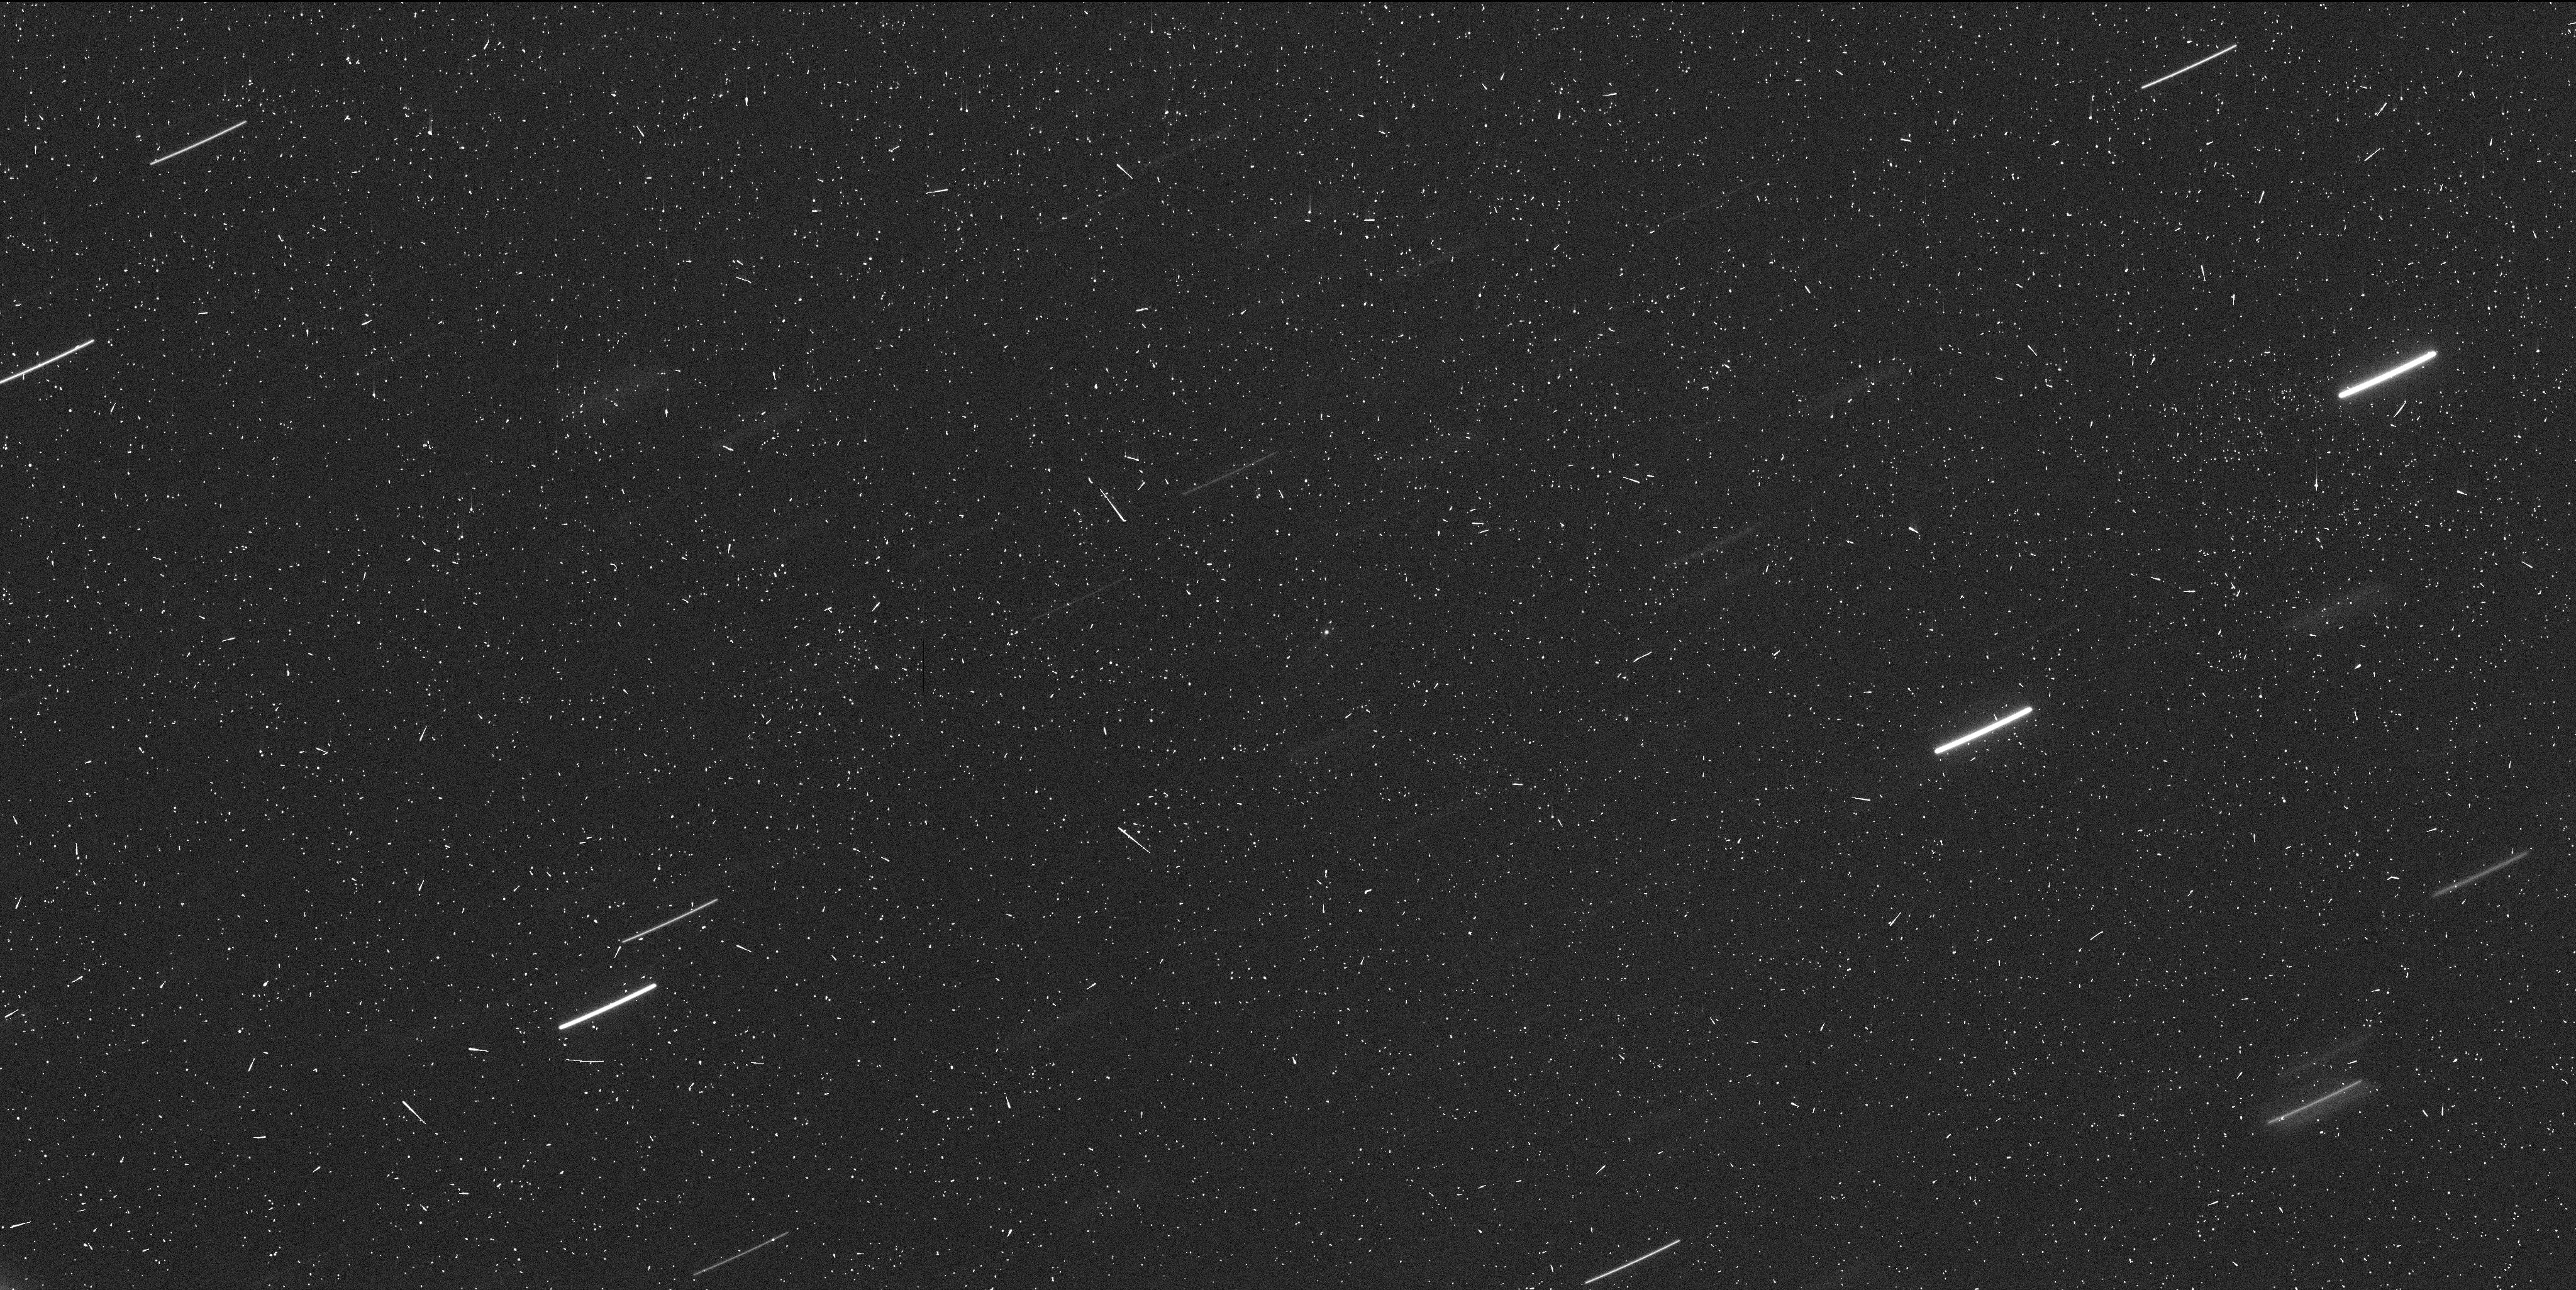
Target: 2014S4-GIBBS. Instrument: WFC3/UVIS. Filter: F350LP. Exposure: 7 min. Observation ID: ics905r7q

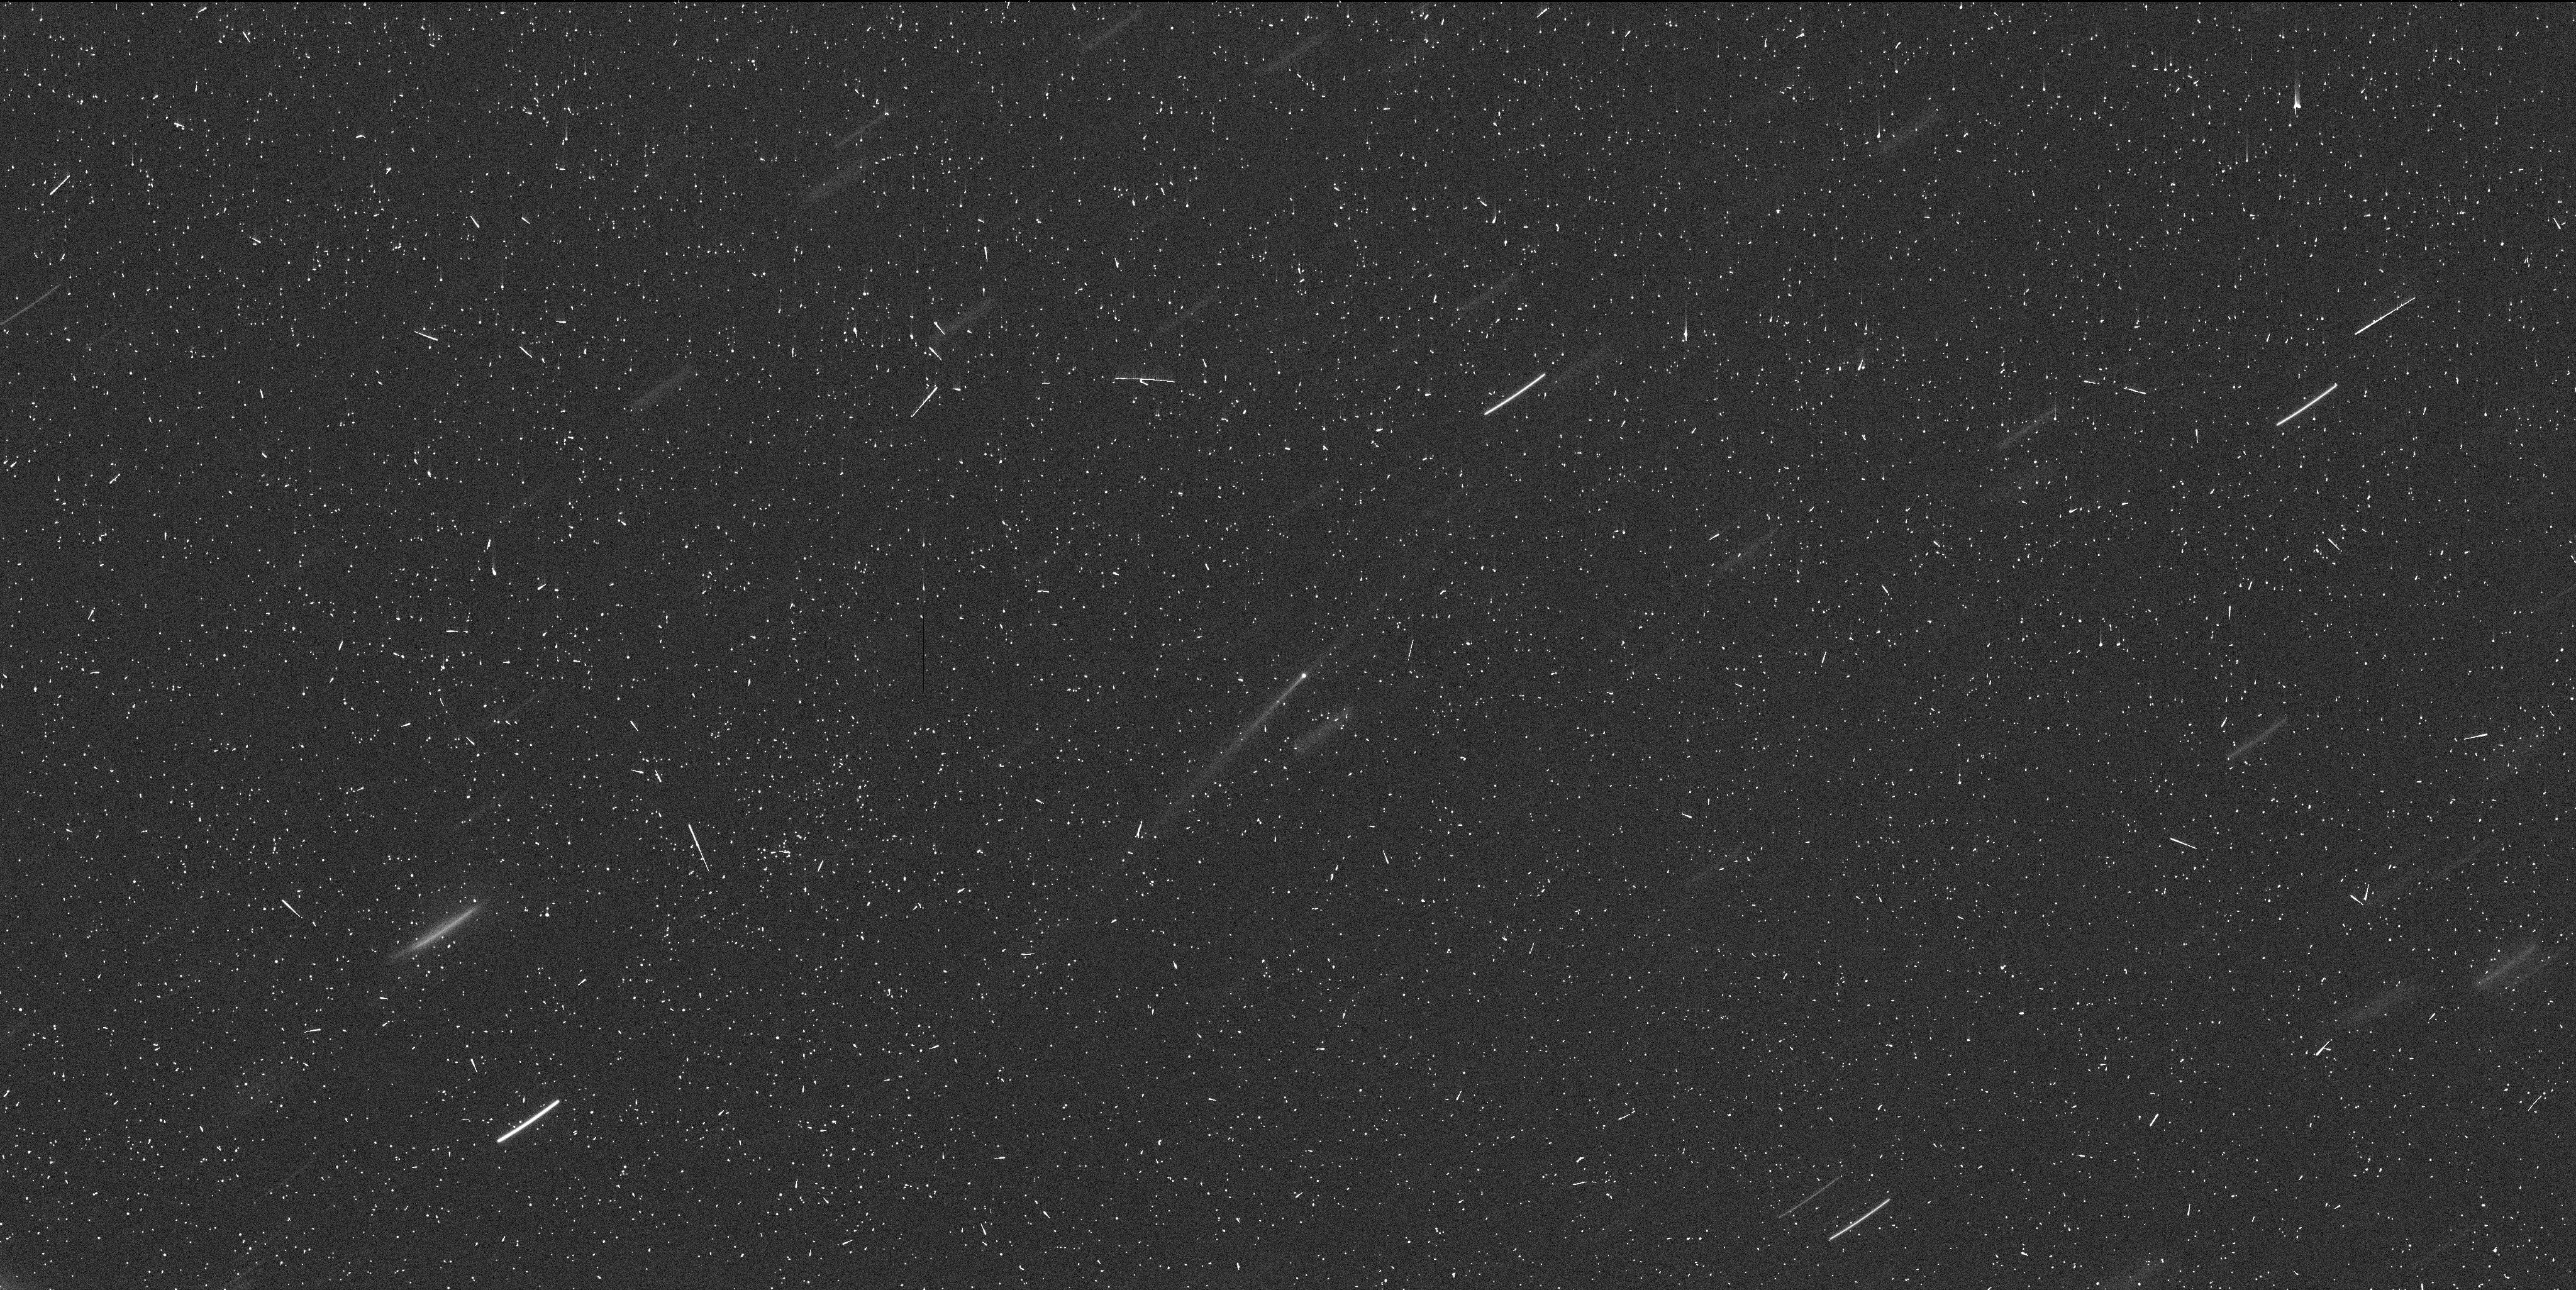
Target: 2014S4-GIBBS. Instrument: WFC3/UVIS. Filter: F350LP. Exposure: 7 min. Observation ID: ics903owq

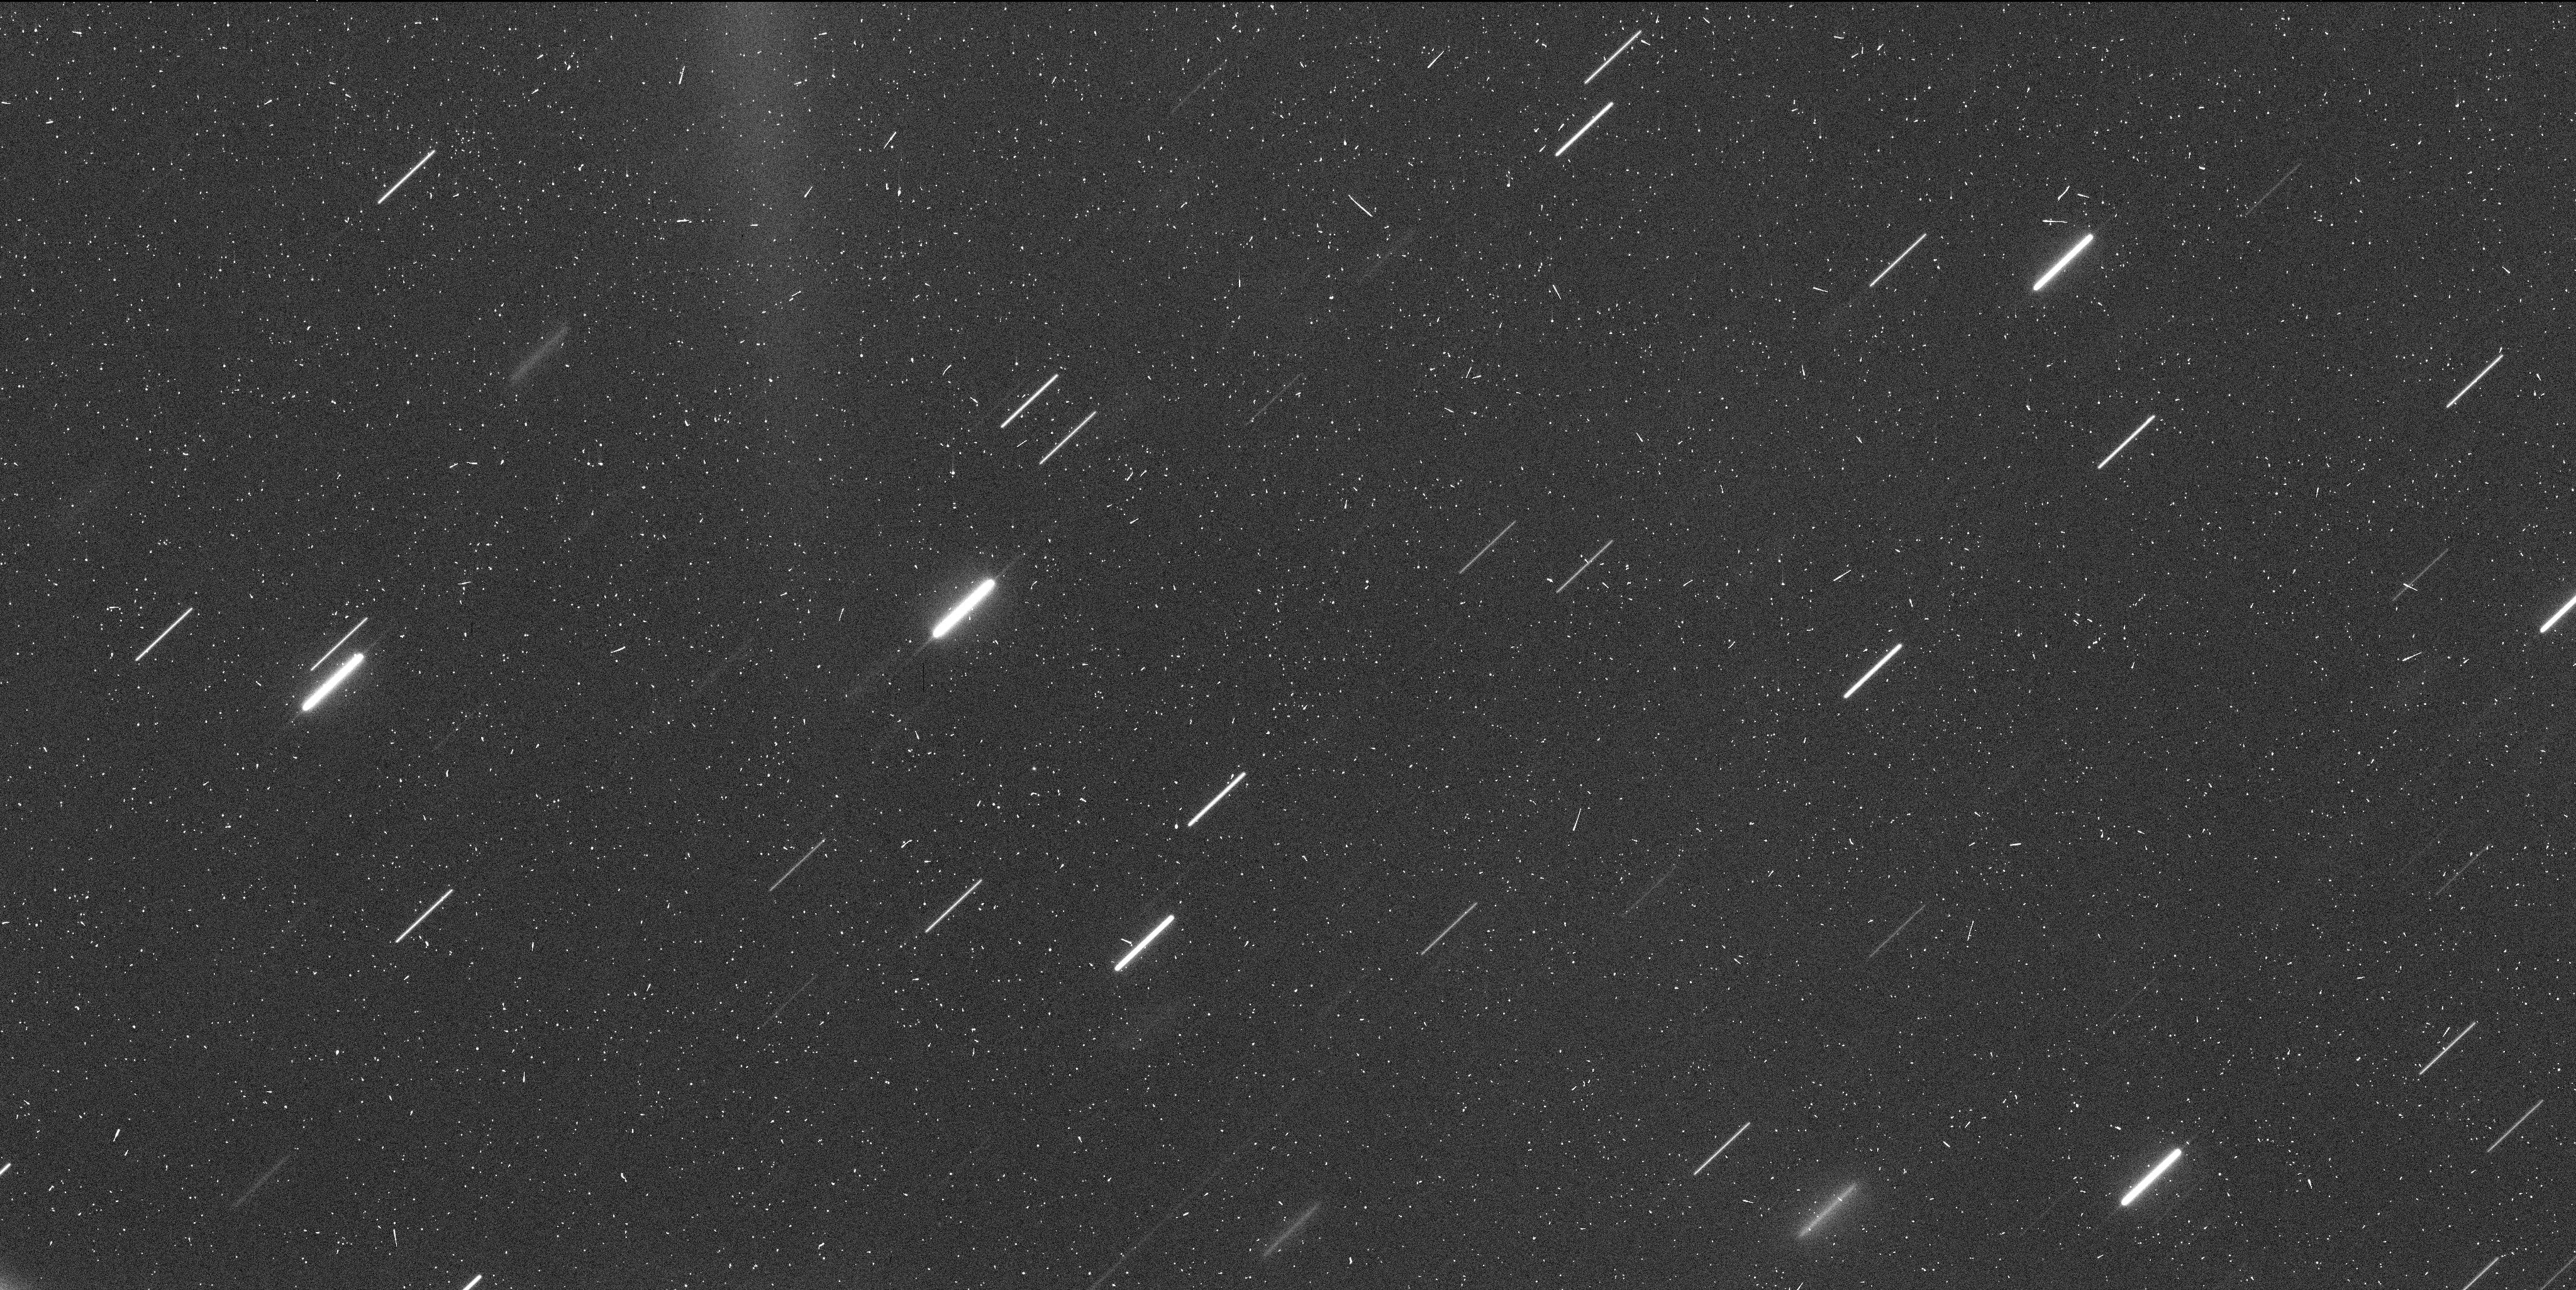
Target: 2014S4-GIBBS. Instrument: WFC3/UVIS. Filter: F350LP. Exposure: 7 min. Observation ID: ics911gjq

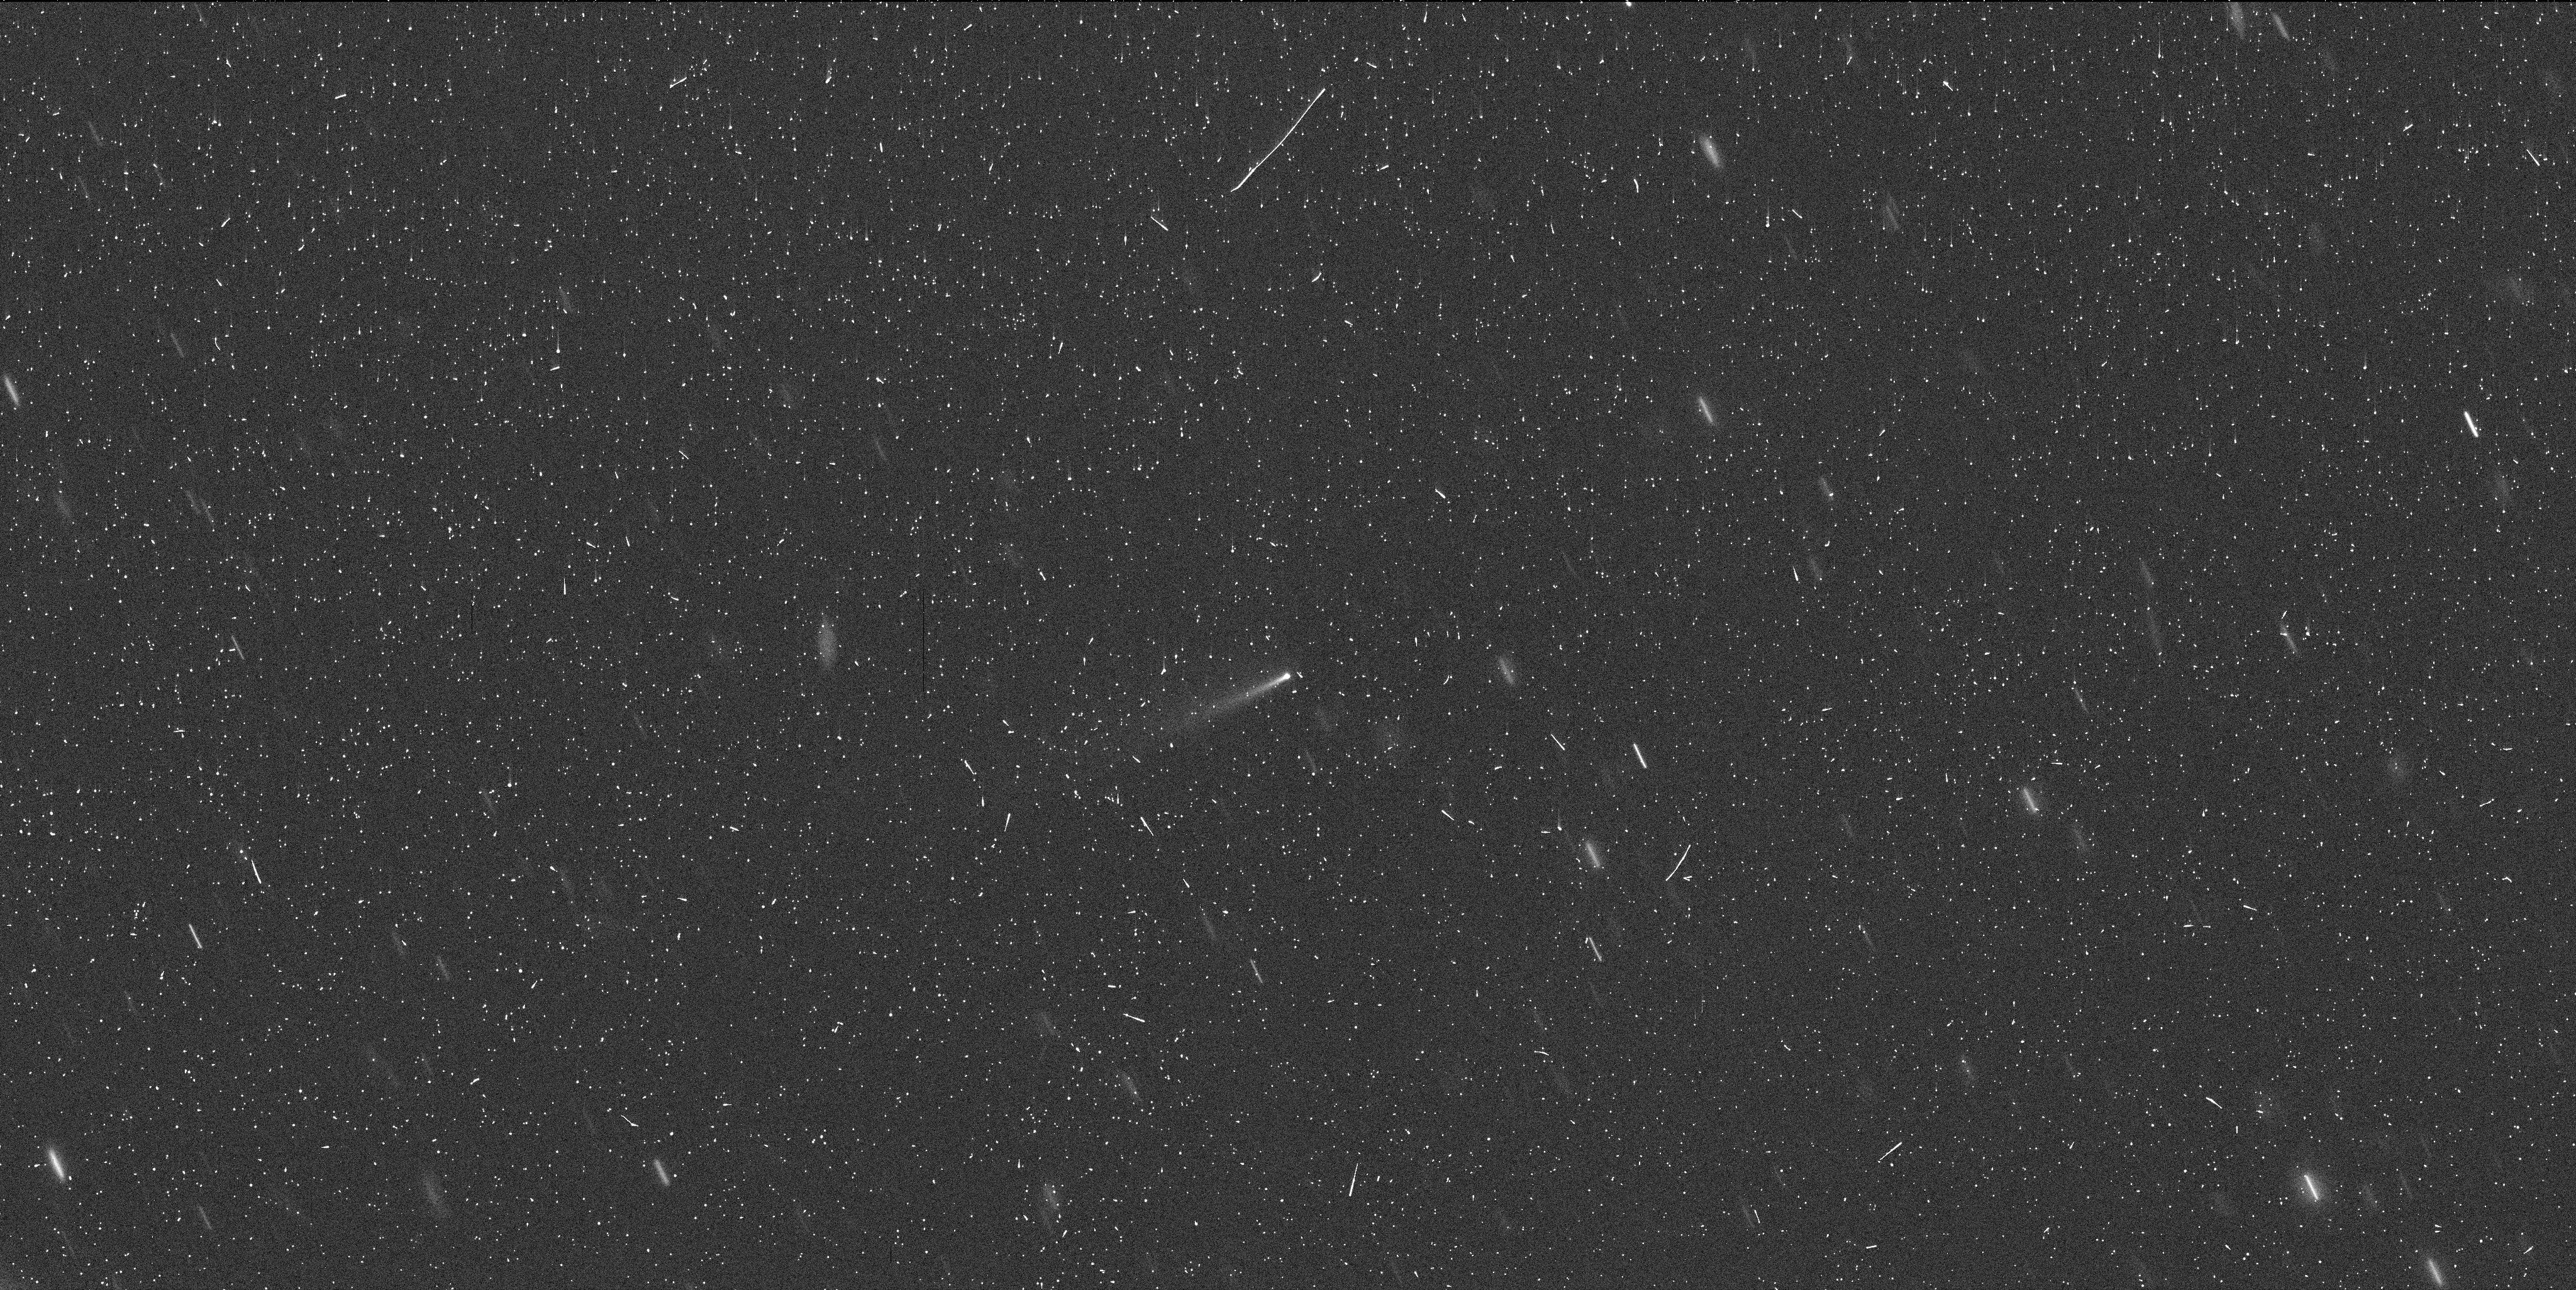
Target: 2014S4-GIBBS. Instrument: WFC3/UVIS. Filter: F350LP. Exposure: 7 min. Observation ID: ics901diq

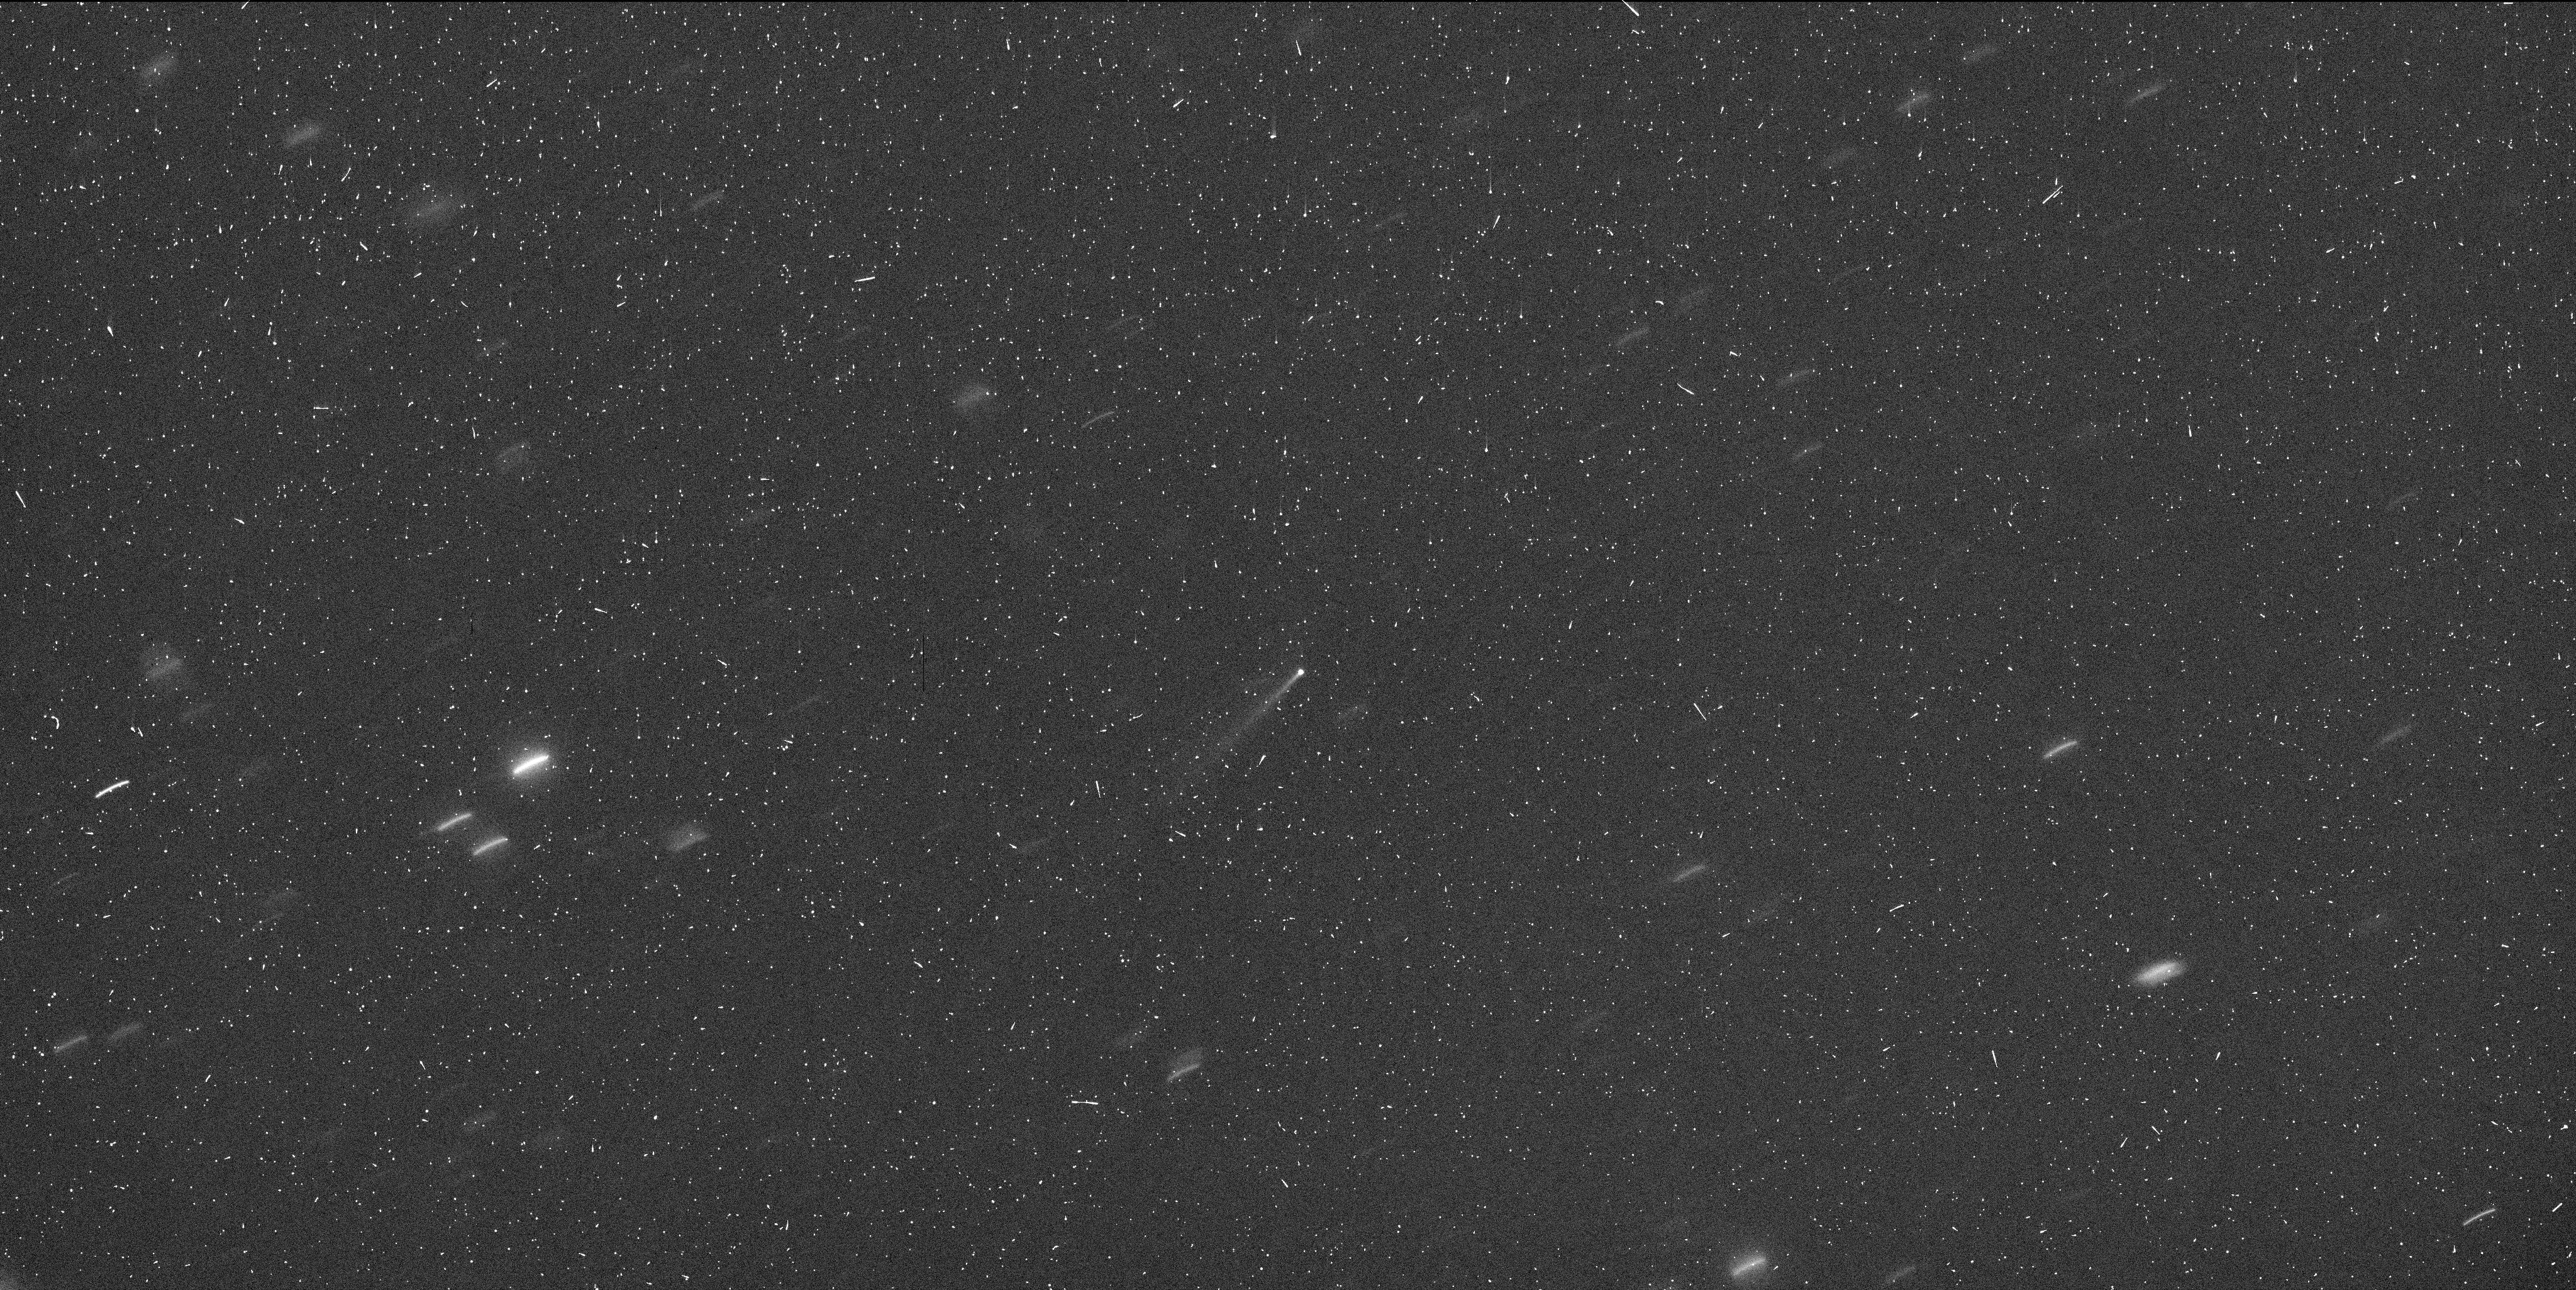
Target: 2014S4-GIBBS. Instrument: WFC3/UVIS. Filter: F350LP. Exposure: 7 min. Observation ID: ics902bpq

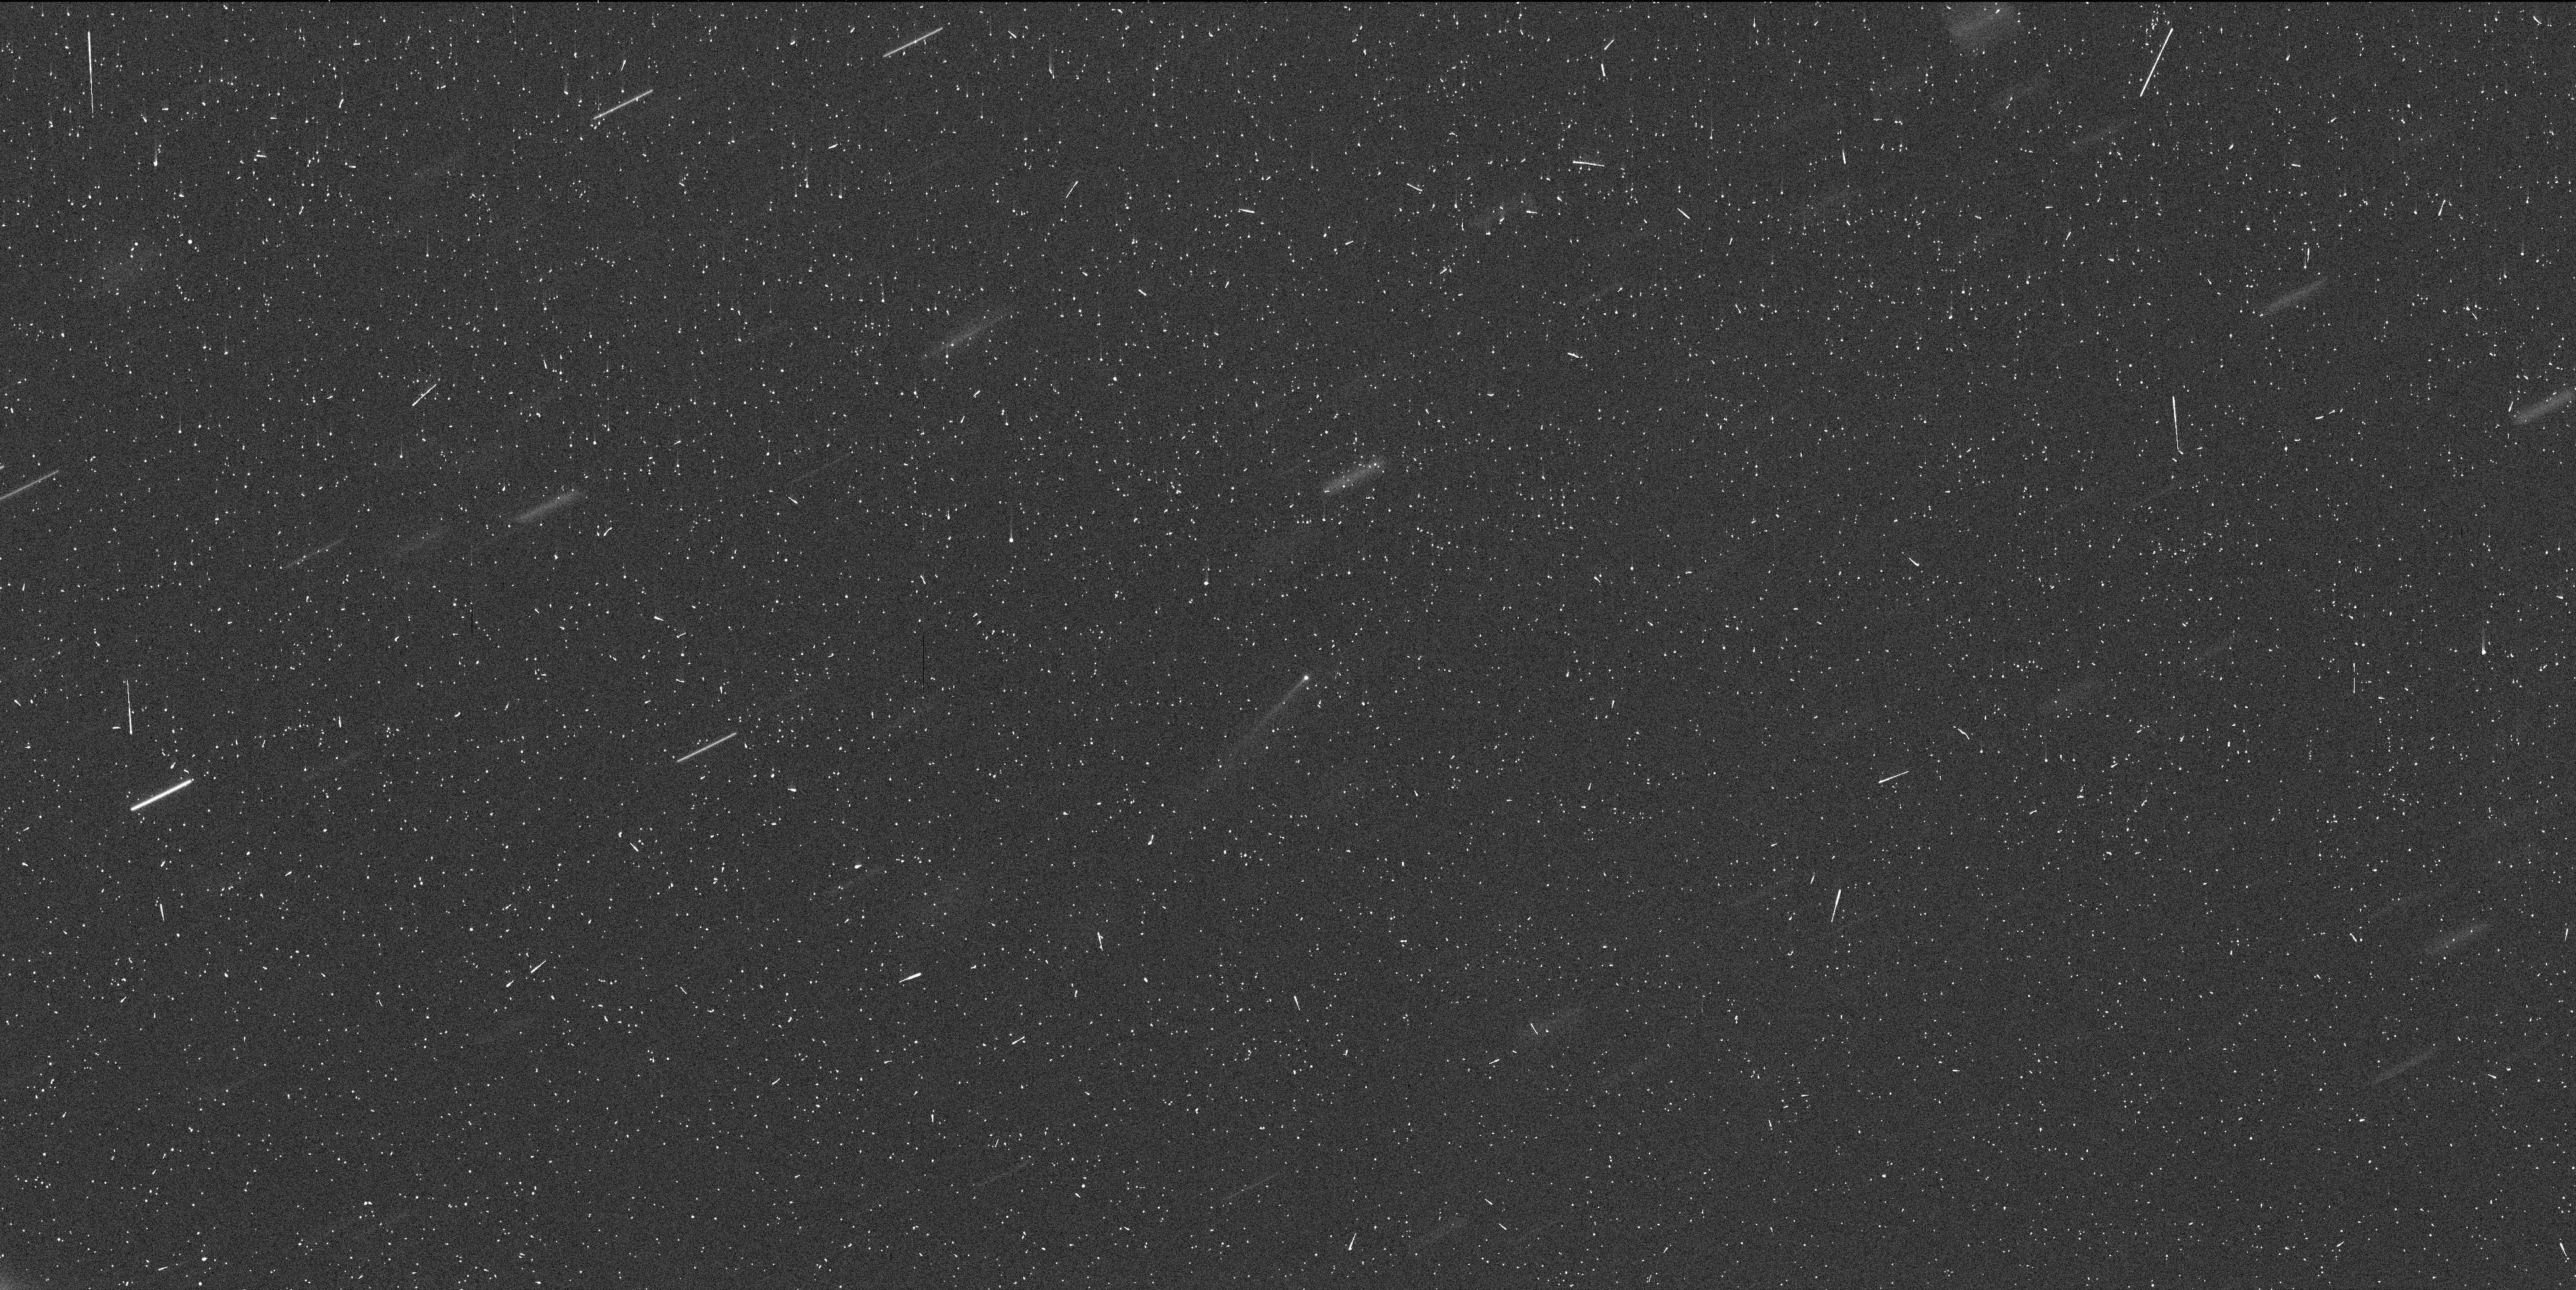
Target: 2014S4-GIBBS. Instrument: WFC3/UVIS. Filter: F350LP. Exposure: 7 min. Observation ID: ics904r8q

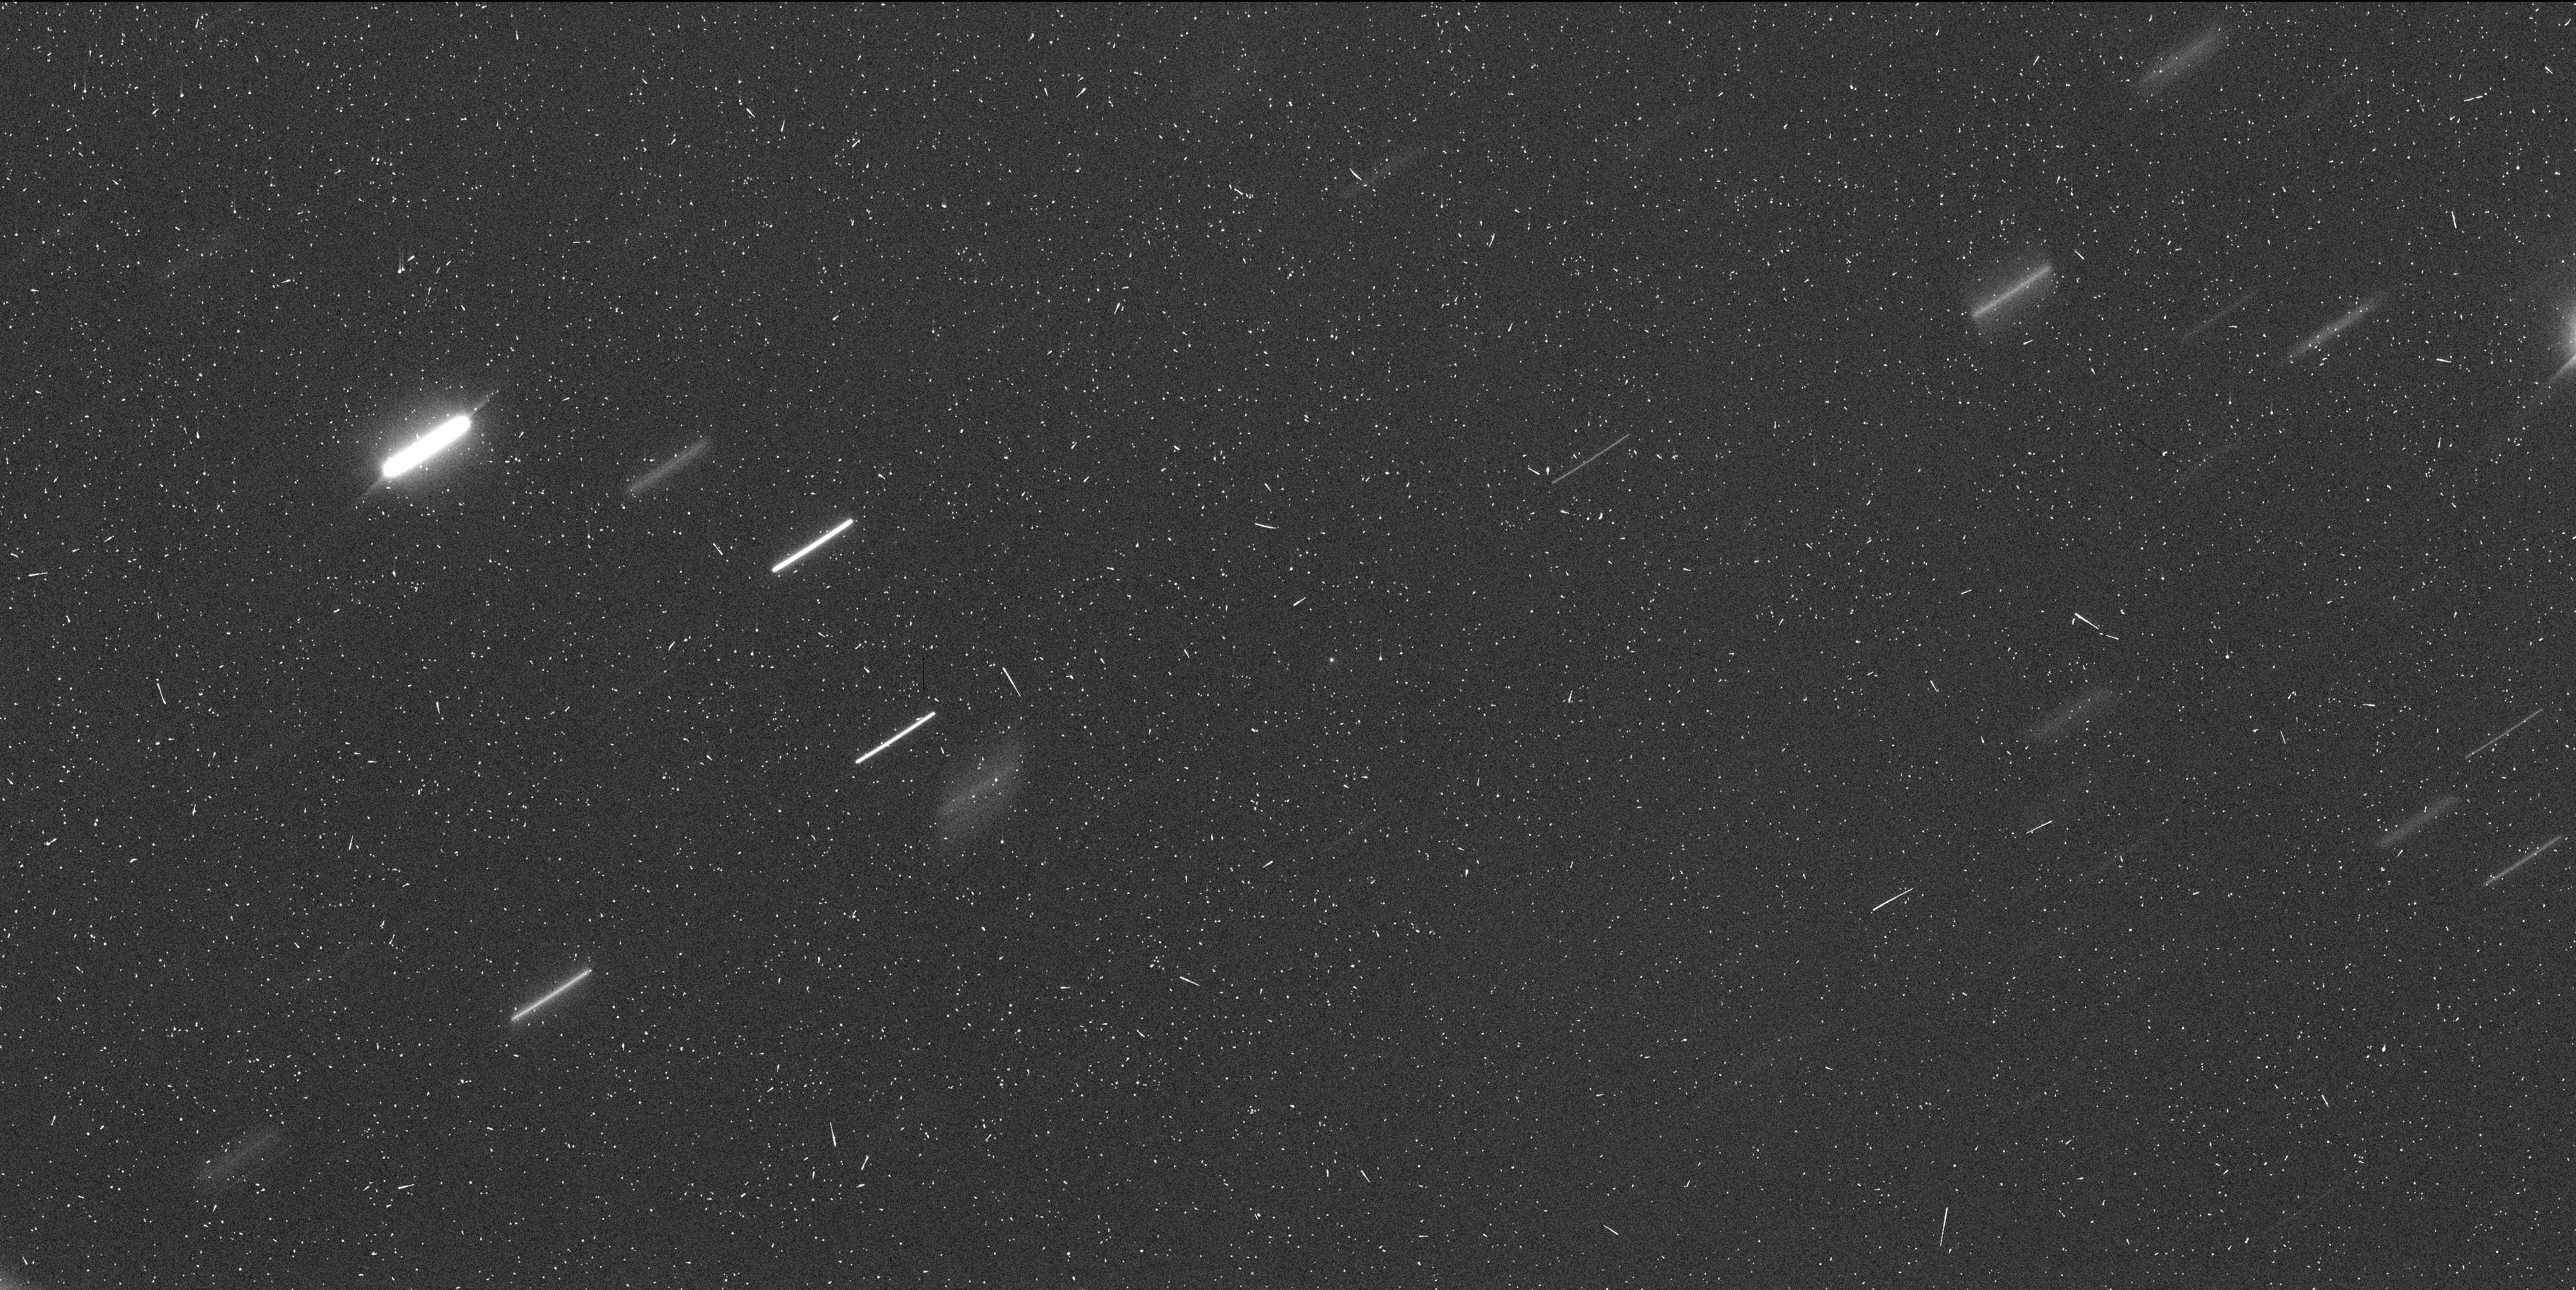
Target: 2014S4-GIBBS. Instrument: WFC3/UVIS. Filter: F350LP. Exposure: 7 min. Observation ID: ics906v5q

Unique Hubble Investigation of a Newly Discovered Main Belt Comet (PI: Jewitt, David)

We triggered our Target of Opportunity program (GO-13864: Hubble Imaging of a Newly-Discovered Main-Belt Comet) in October, on the new active asteroid P/2014 S4 (Gibbs). The results are exciting, and are consistent with an asteroid ice-sublimator caught in an early stage of development and showing rapid morphological changes. We request 6 orbits of Hubble DD time (1 orbit every ~3 weeks until the object enters Hubble's solar exclusion zone) to capitalize on this early detection. We will examine the evolution of this body so as to better understand the activity mechanism. P/2014 S4 is particularly interesting because it orbits in a region of the asteroid belt of likely importance for the origin of water on the Earth.